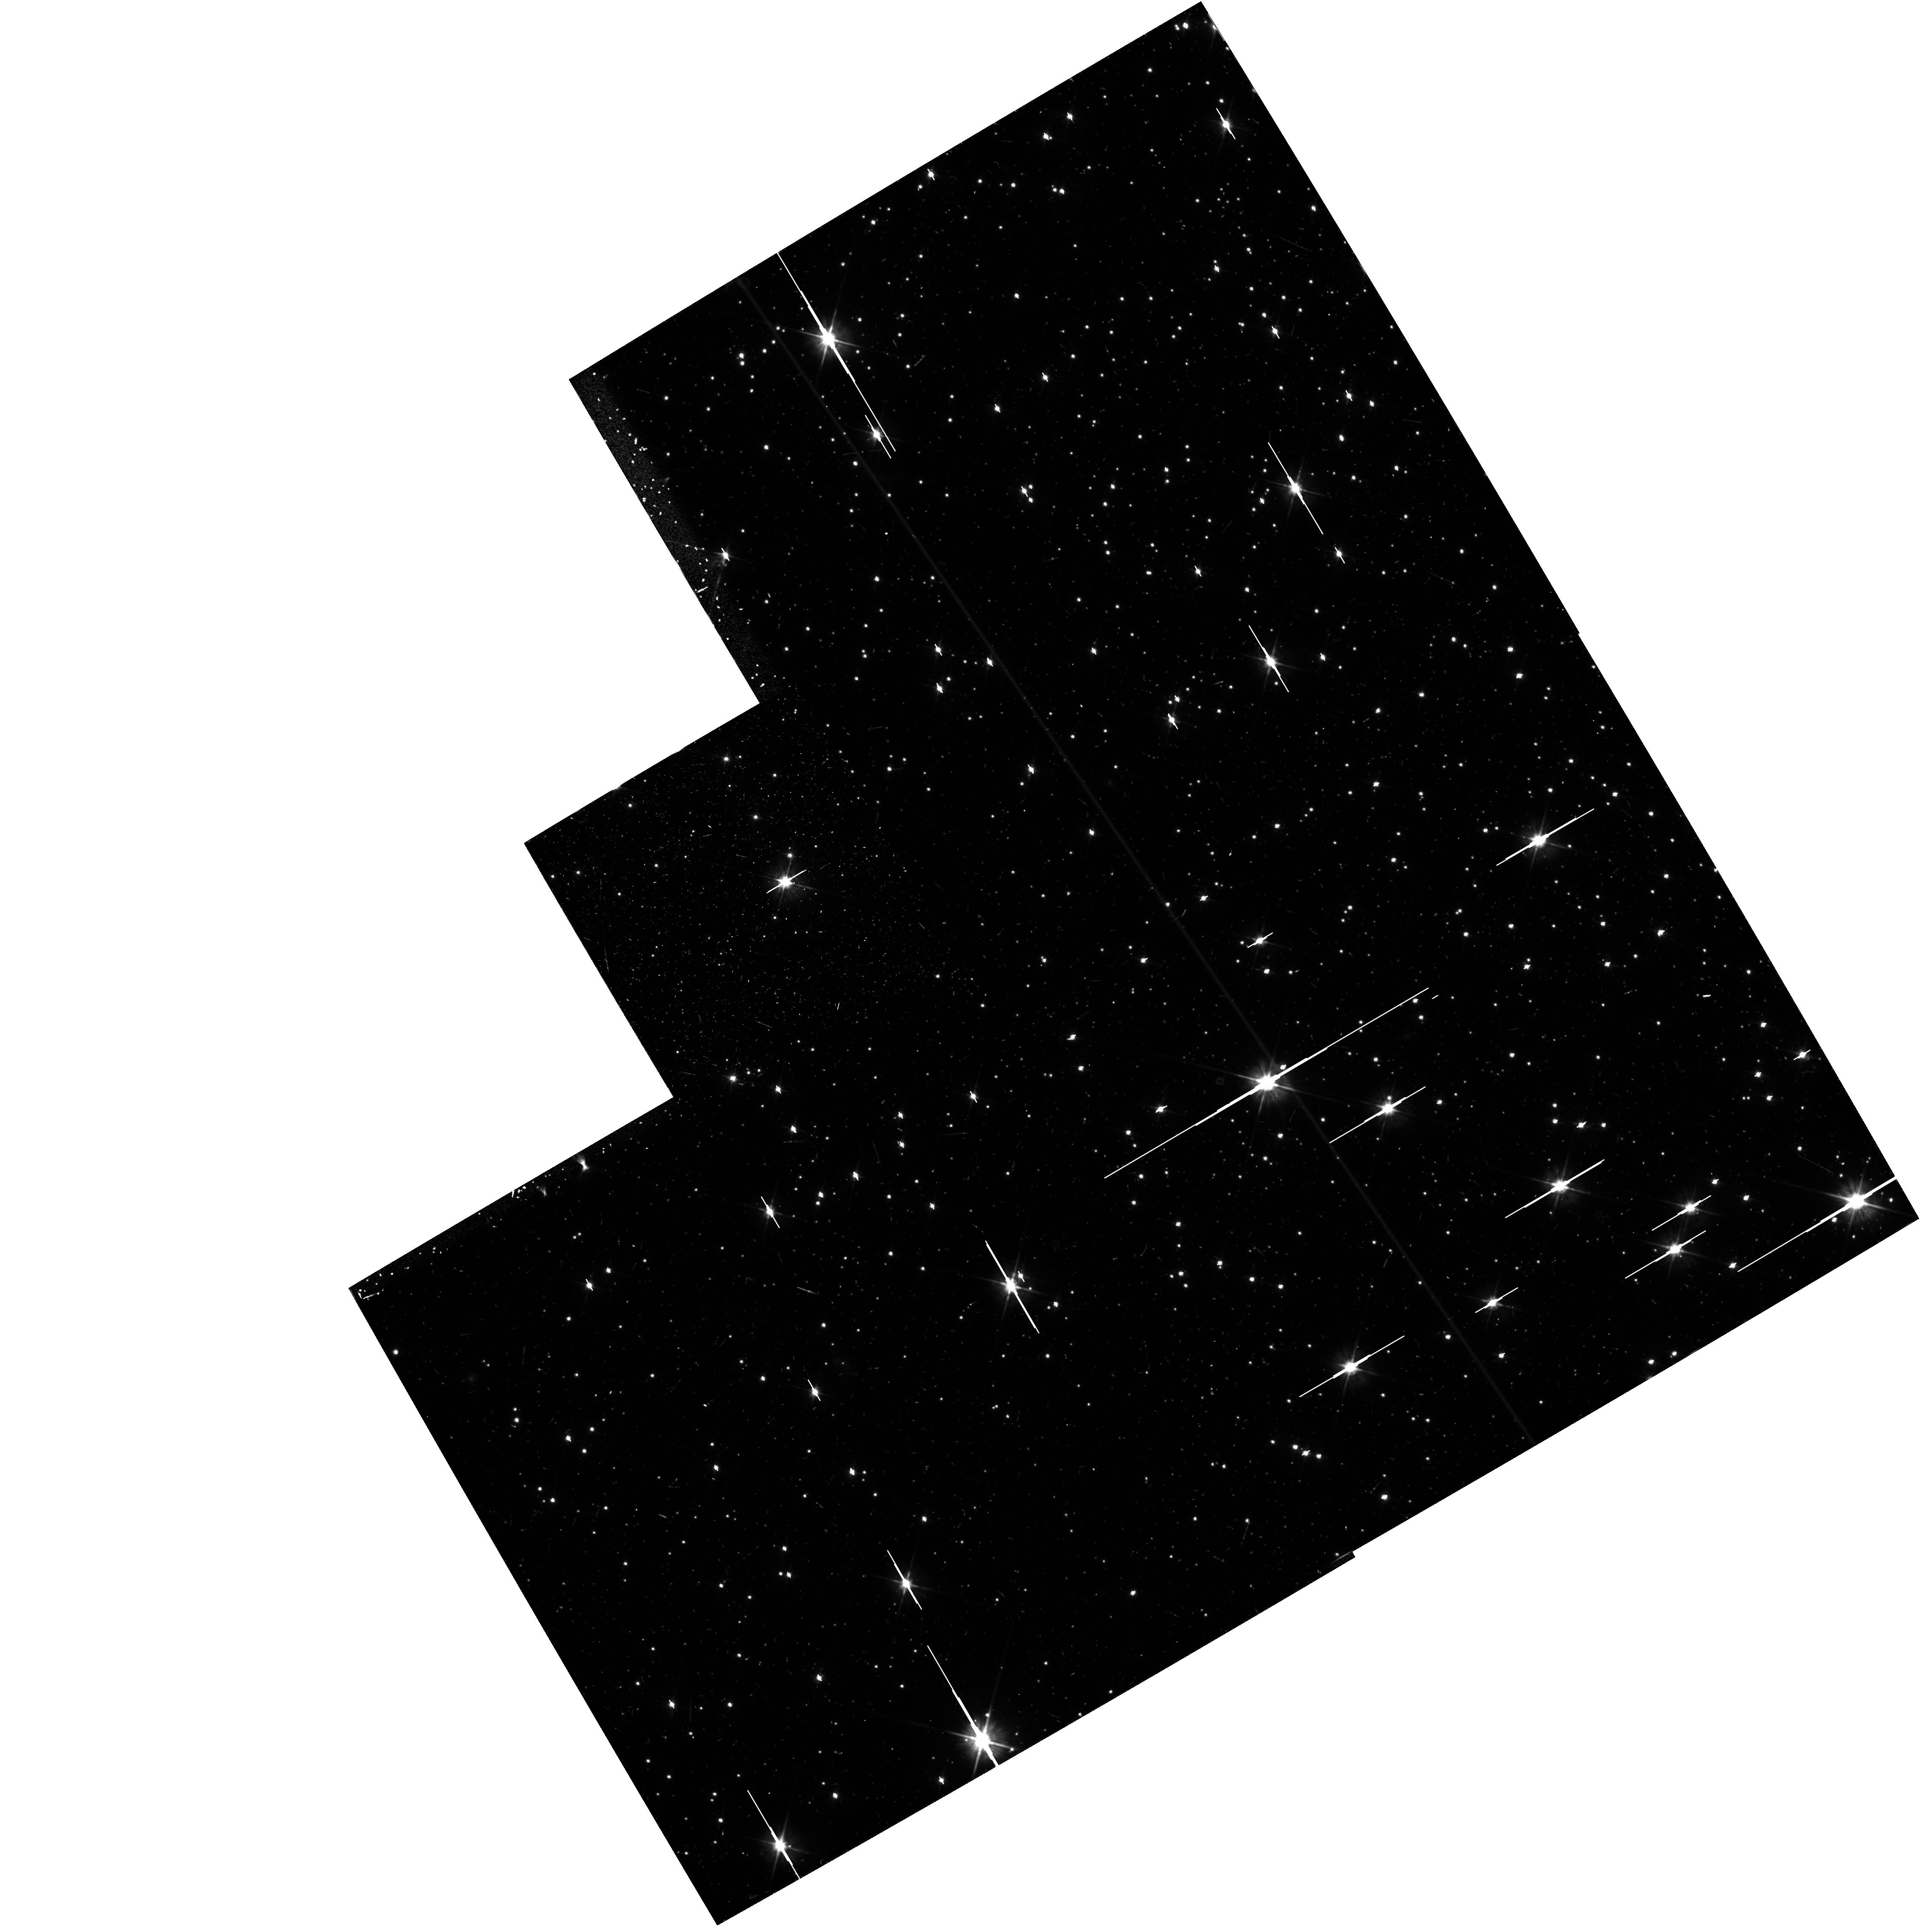
Target: NGC6397-OUTER. Instrument: WFPC2/PC. Filter: F555W. Exposure: 17 min. Observation ID: hst_5138_0b_wfpc2_pc_f555w_u2dg0b

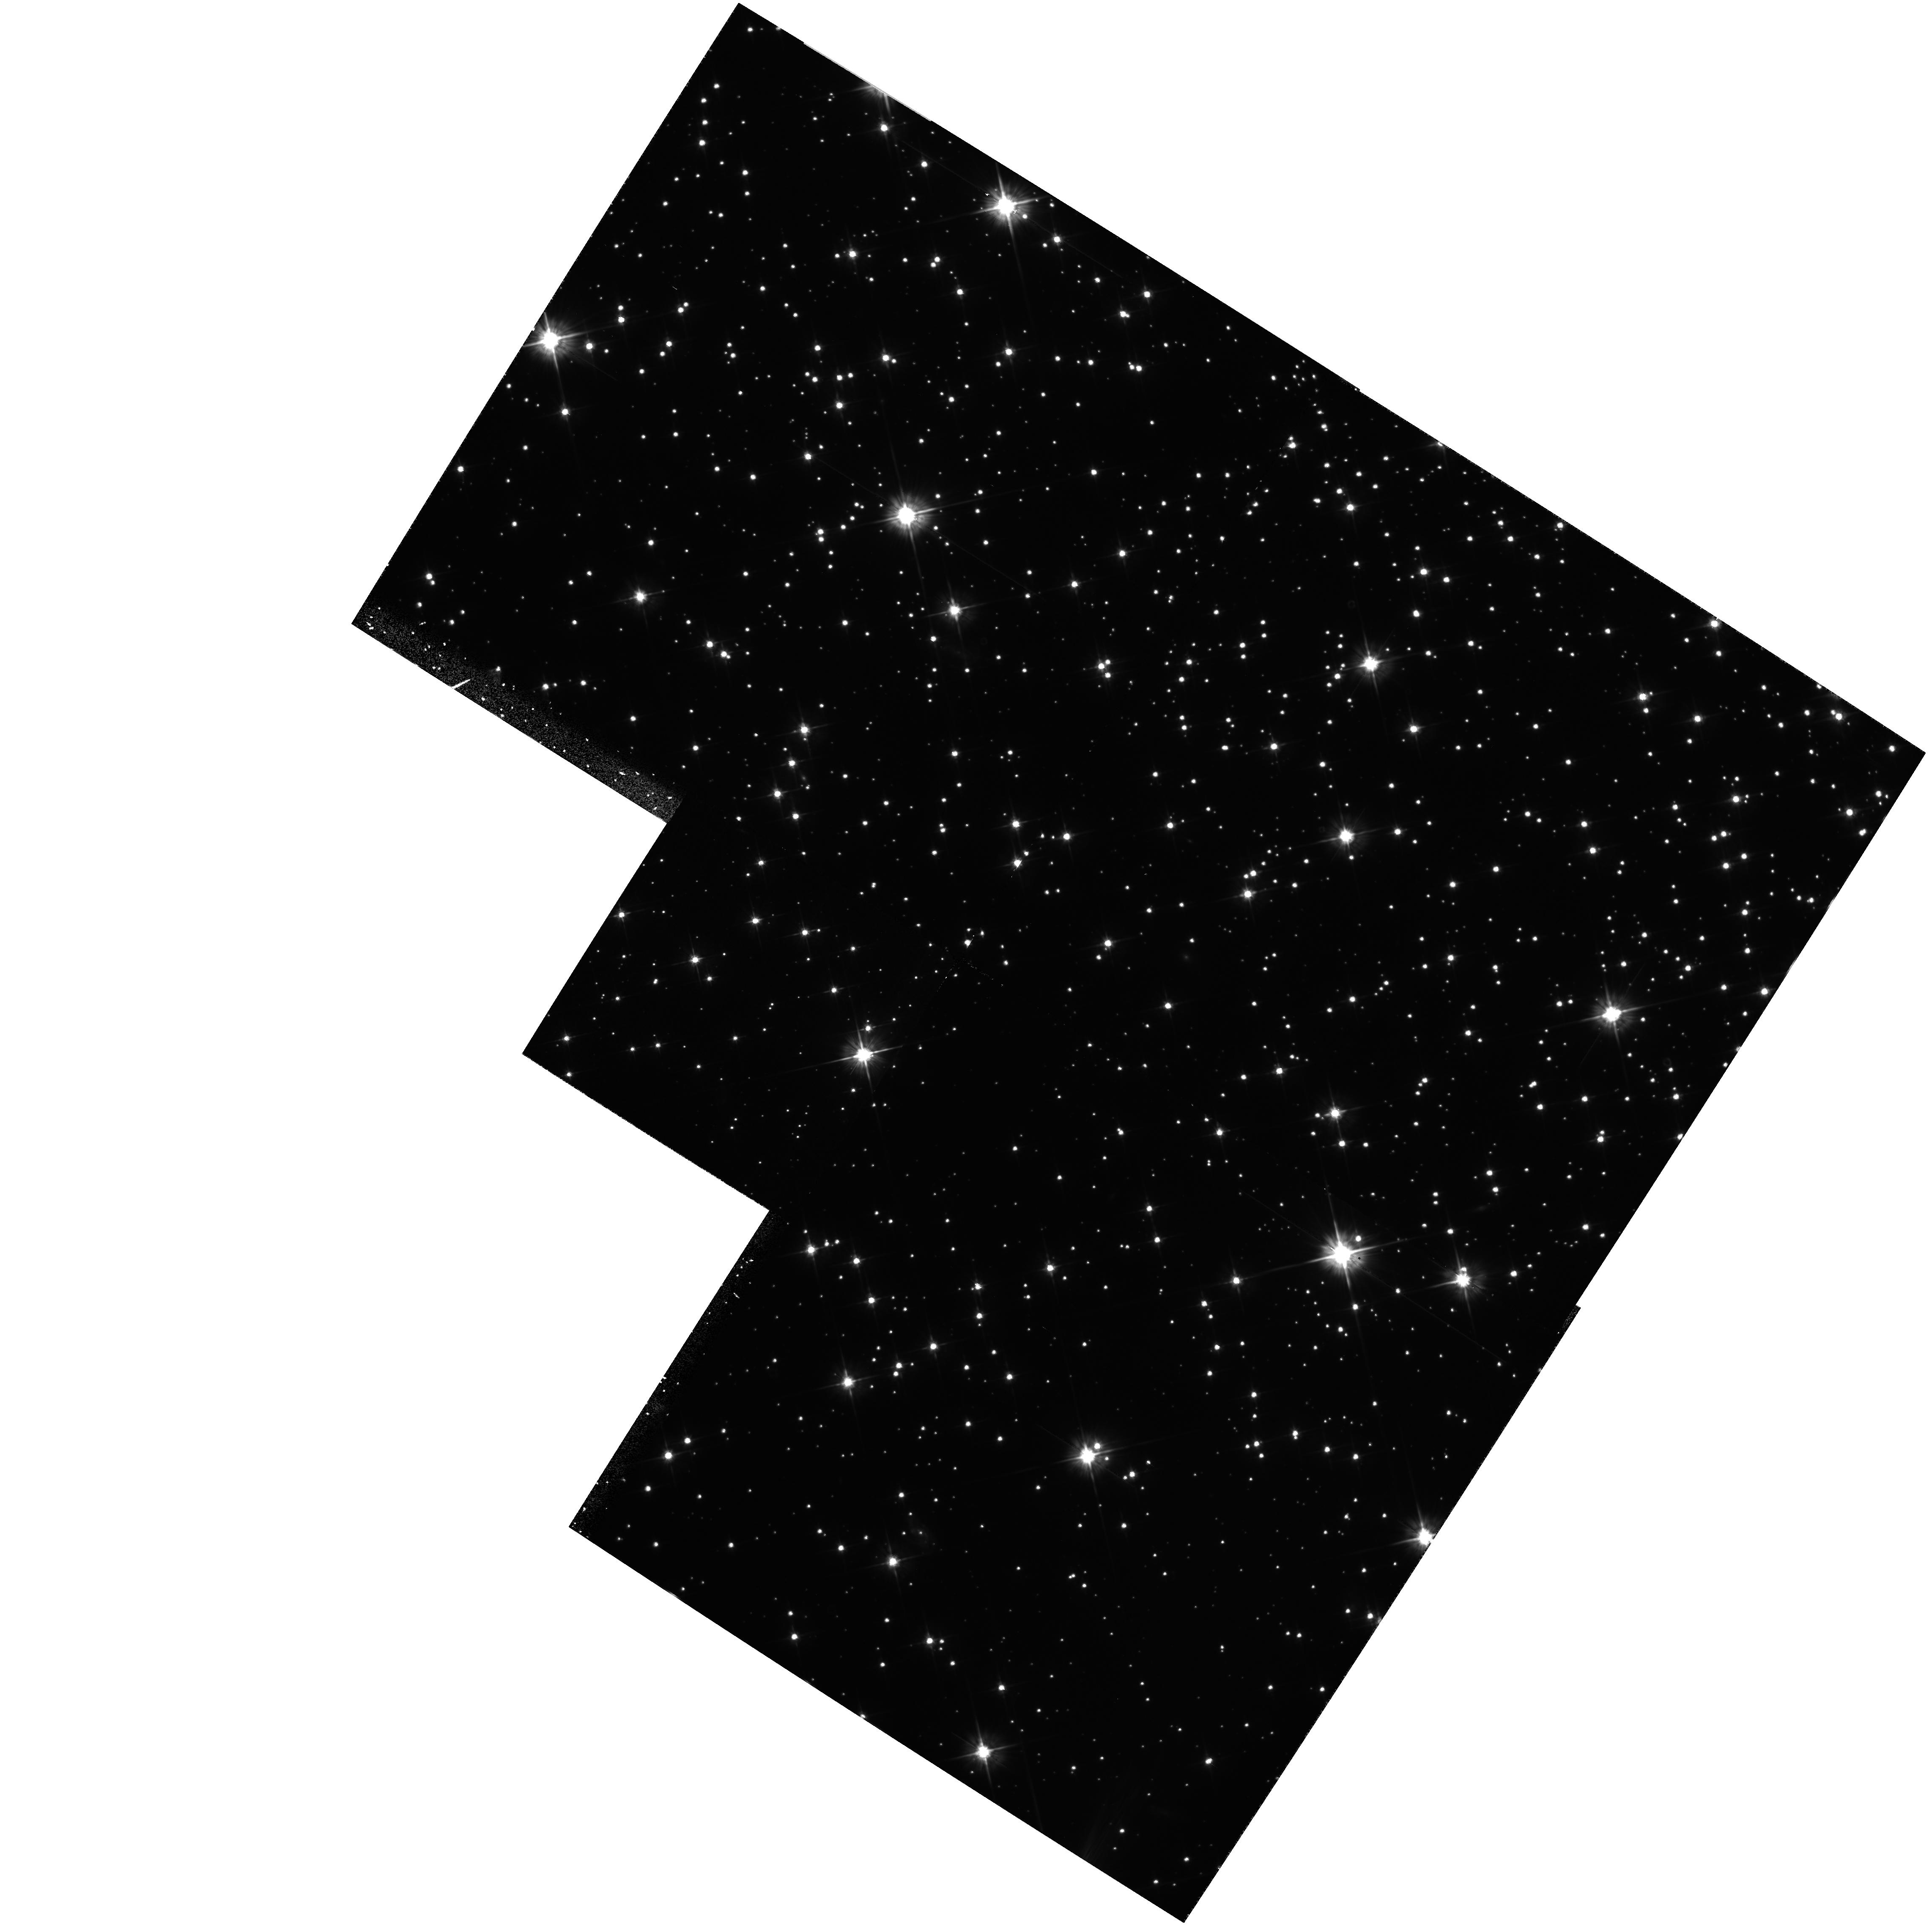
Target: NGC6397-WFPC2. Instrument: WFPC2/PC. Filter: F555W. Exposure: 1.6 h. Observation ID: hst_5138_0q_wfpc2_pc_f555w_u2dg0q

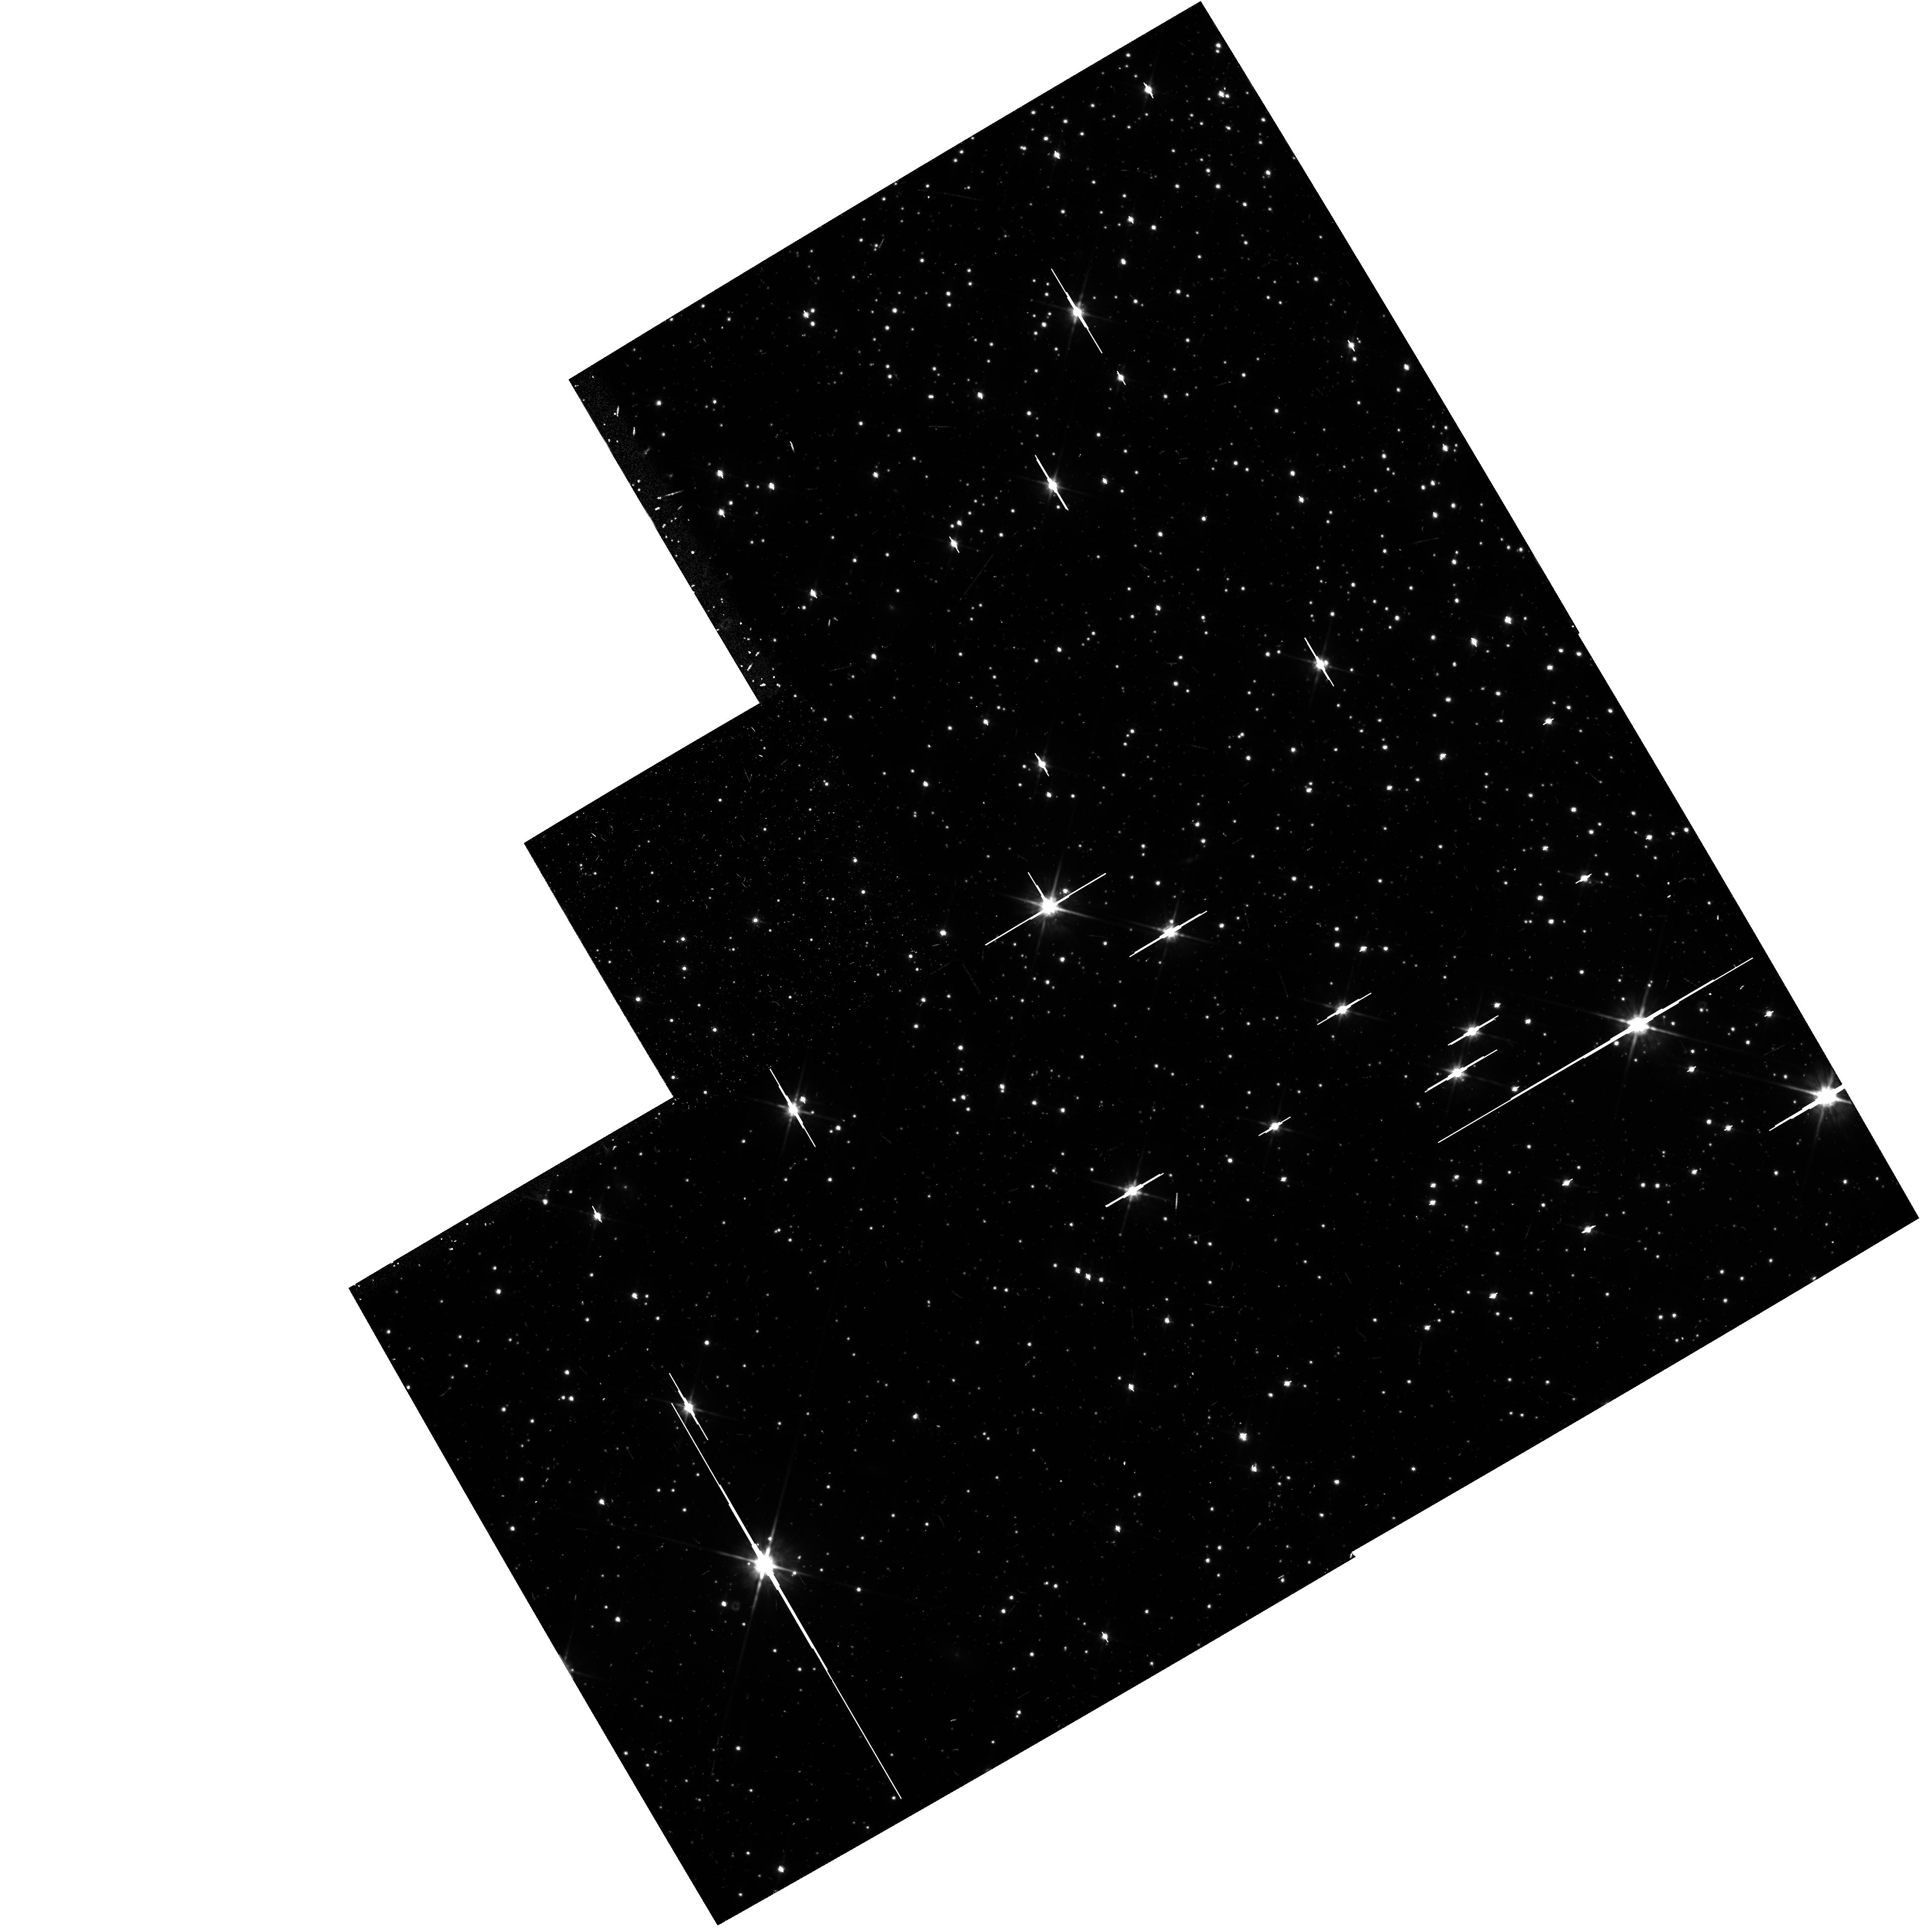
Target: NGC6397-OUTER. Instrument: WFPC2/PC. Filter: F814W. Exposure: 15 min. Observation ID: hst_5138_0o_wfpc2_pc_f814w_u2dg0o

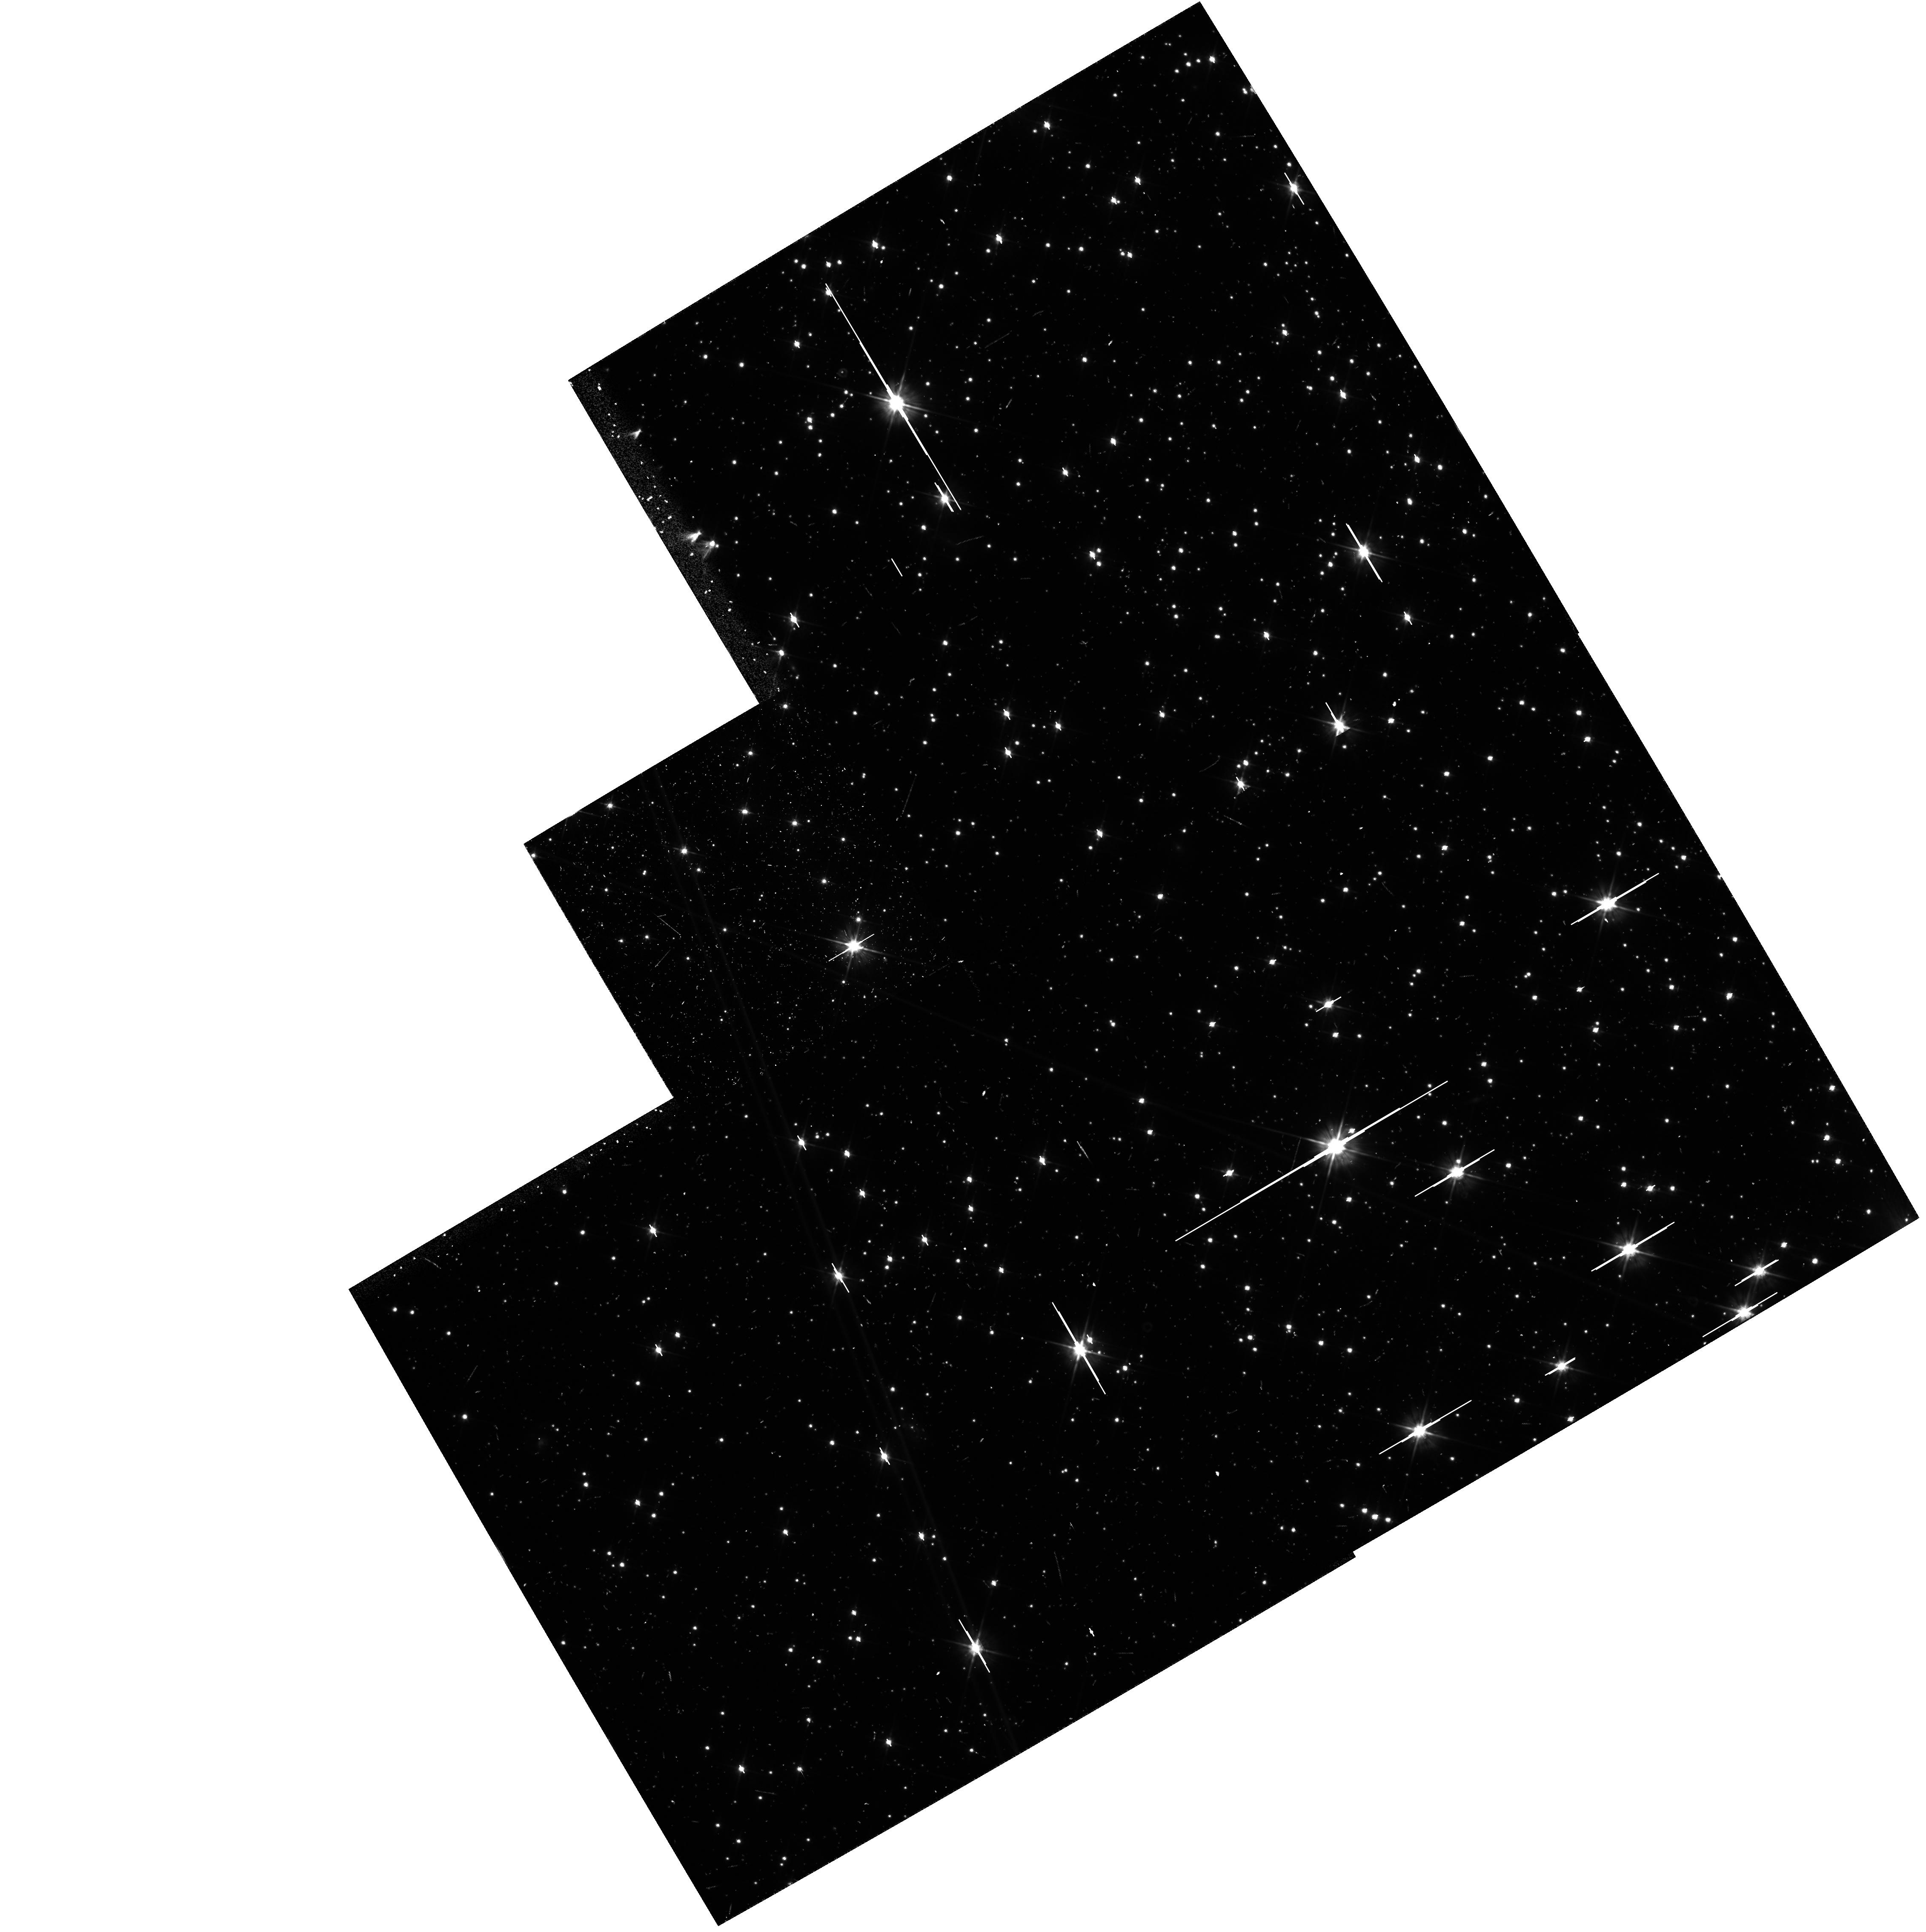
Target: NGC6397-OUTER. Instrument: WFPC2/PC. Filter: F555W. Exposure: 15 min. Observation ID: hst_5138_02_wfpc2_pc_f555w_u2dg02

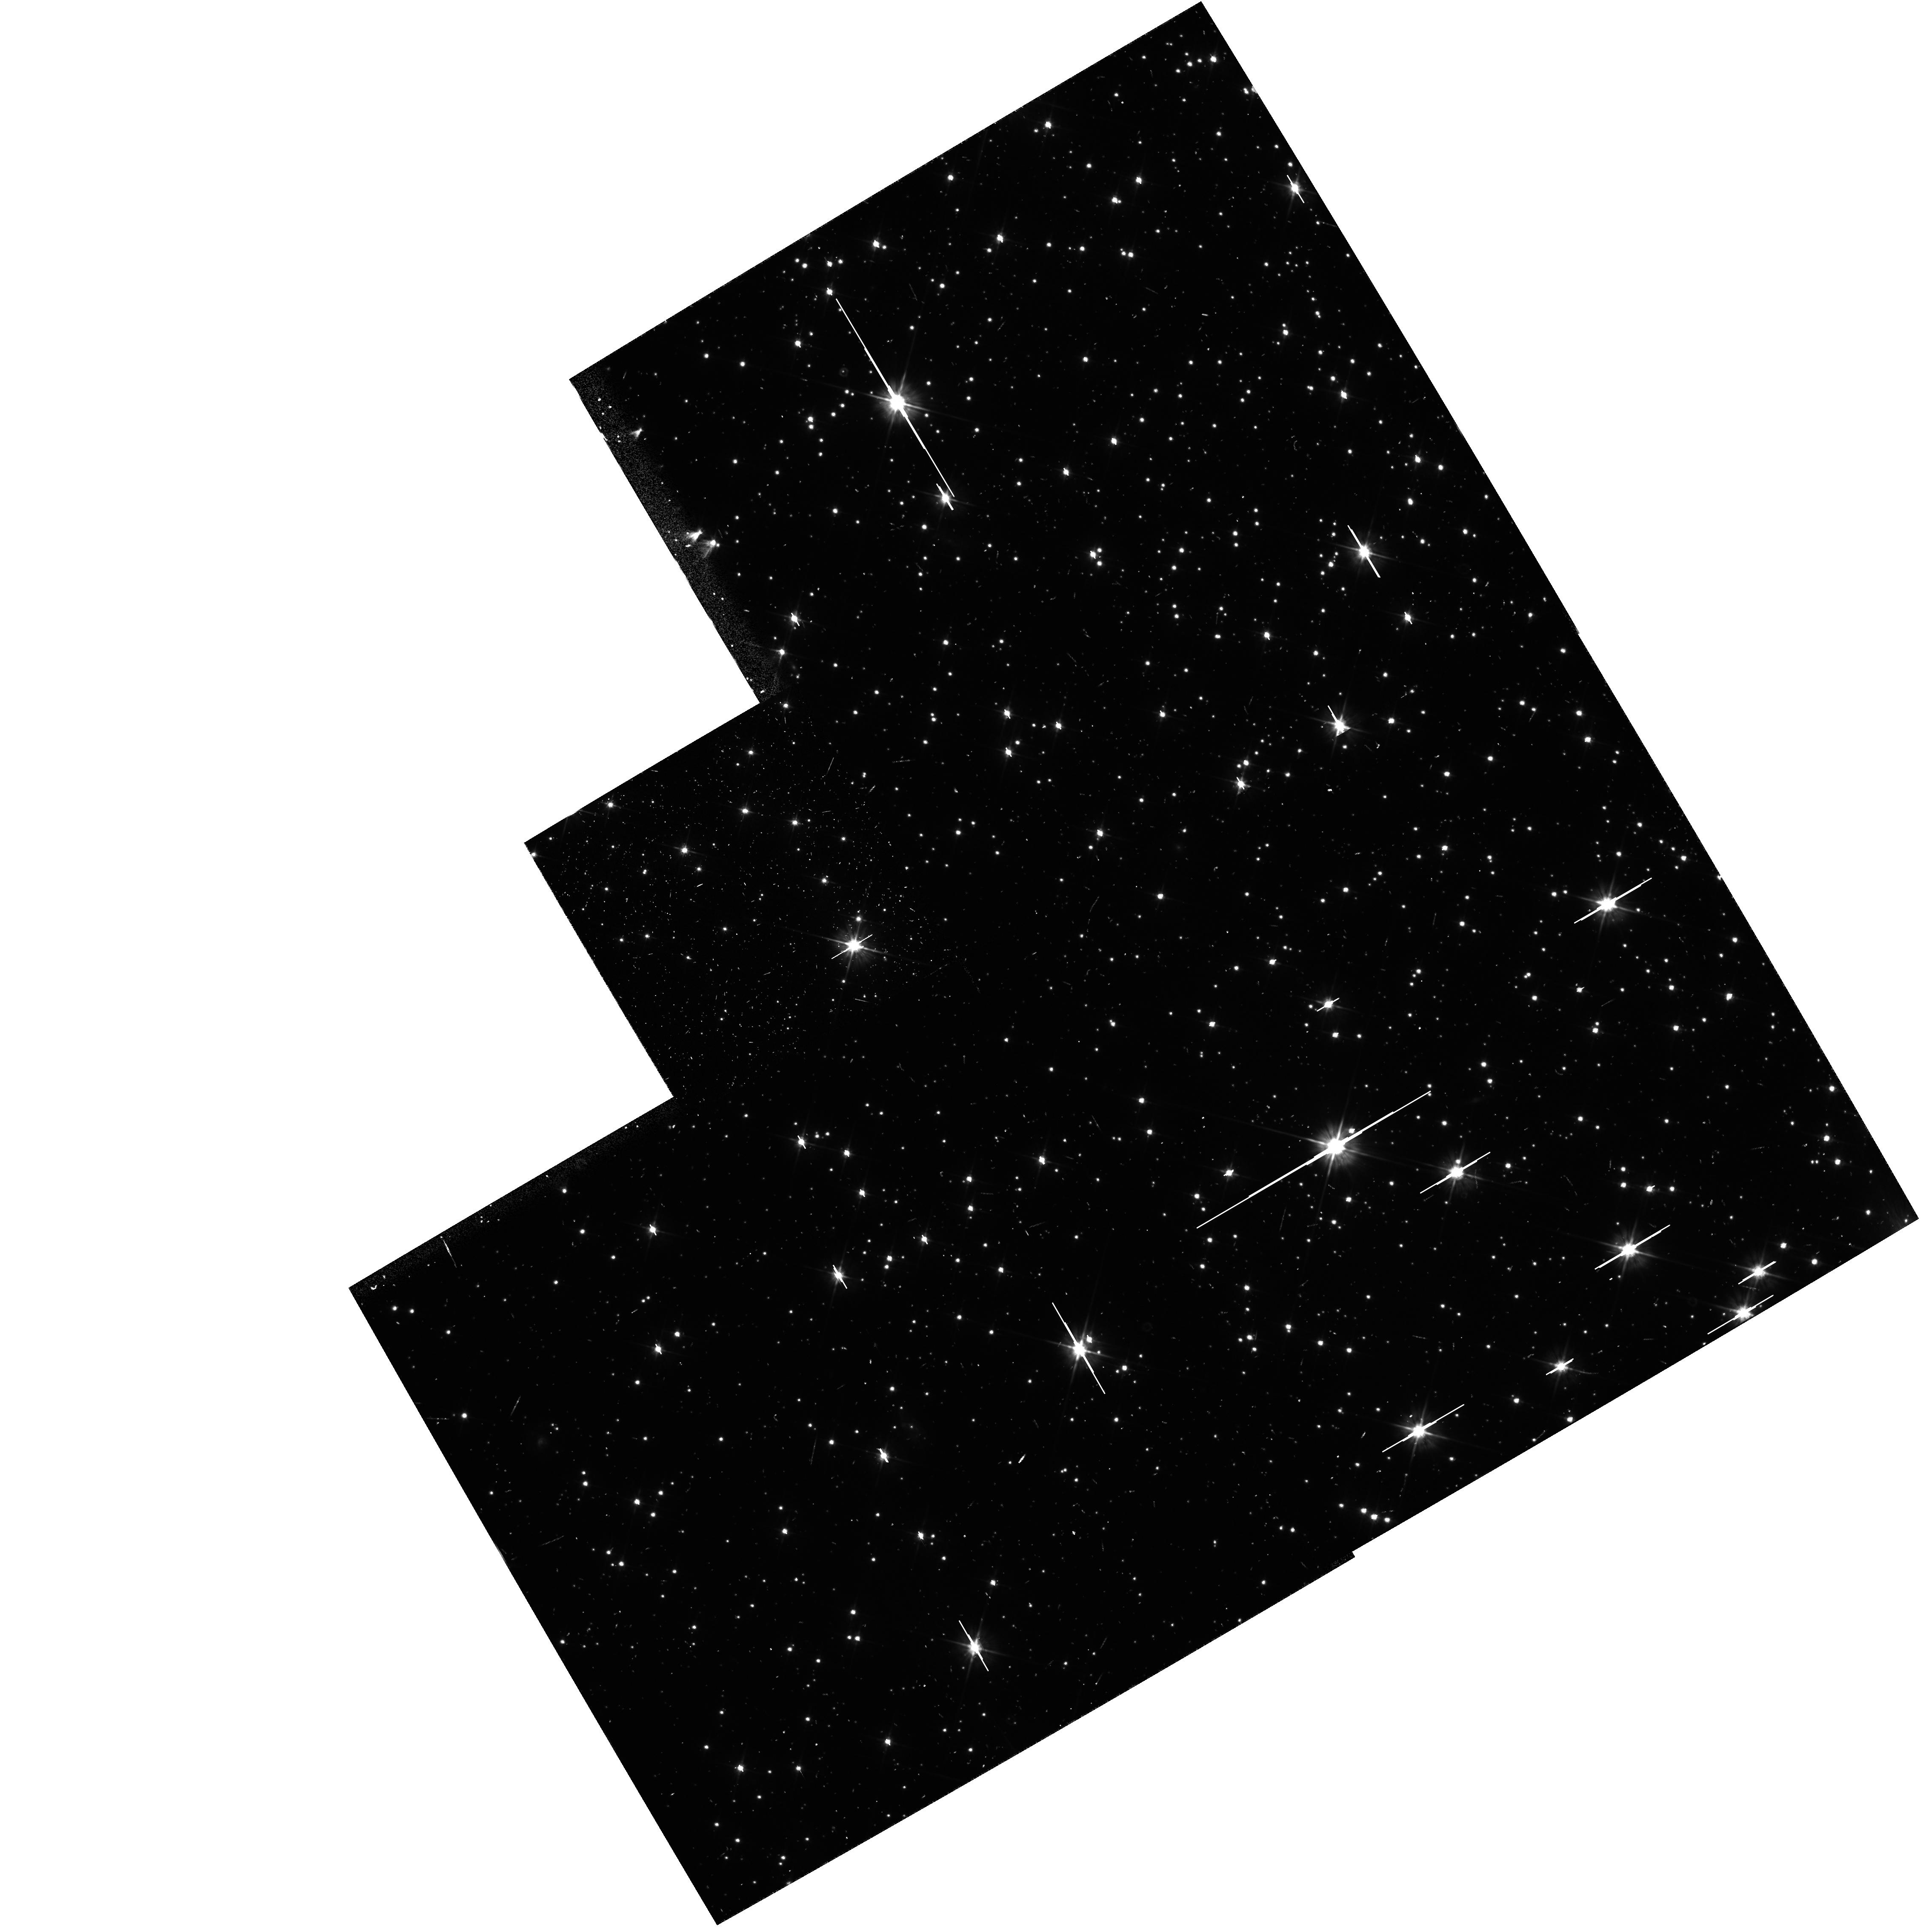
Target: NGC6397-OUTER. Instrument: WFPC2/PC. Filter: F555W. Exposure: 13 min. Observation ID: hst_5138_04_wfpc2_pc_f555w_u2dg04

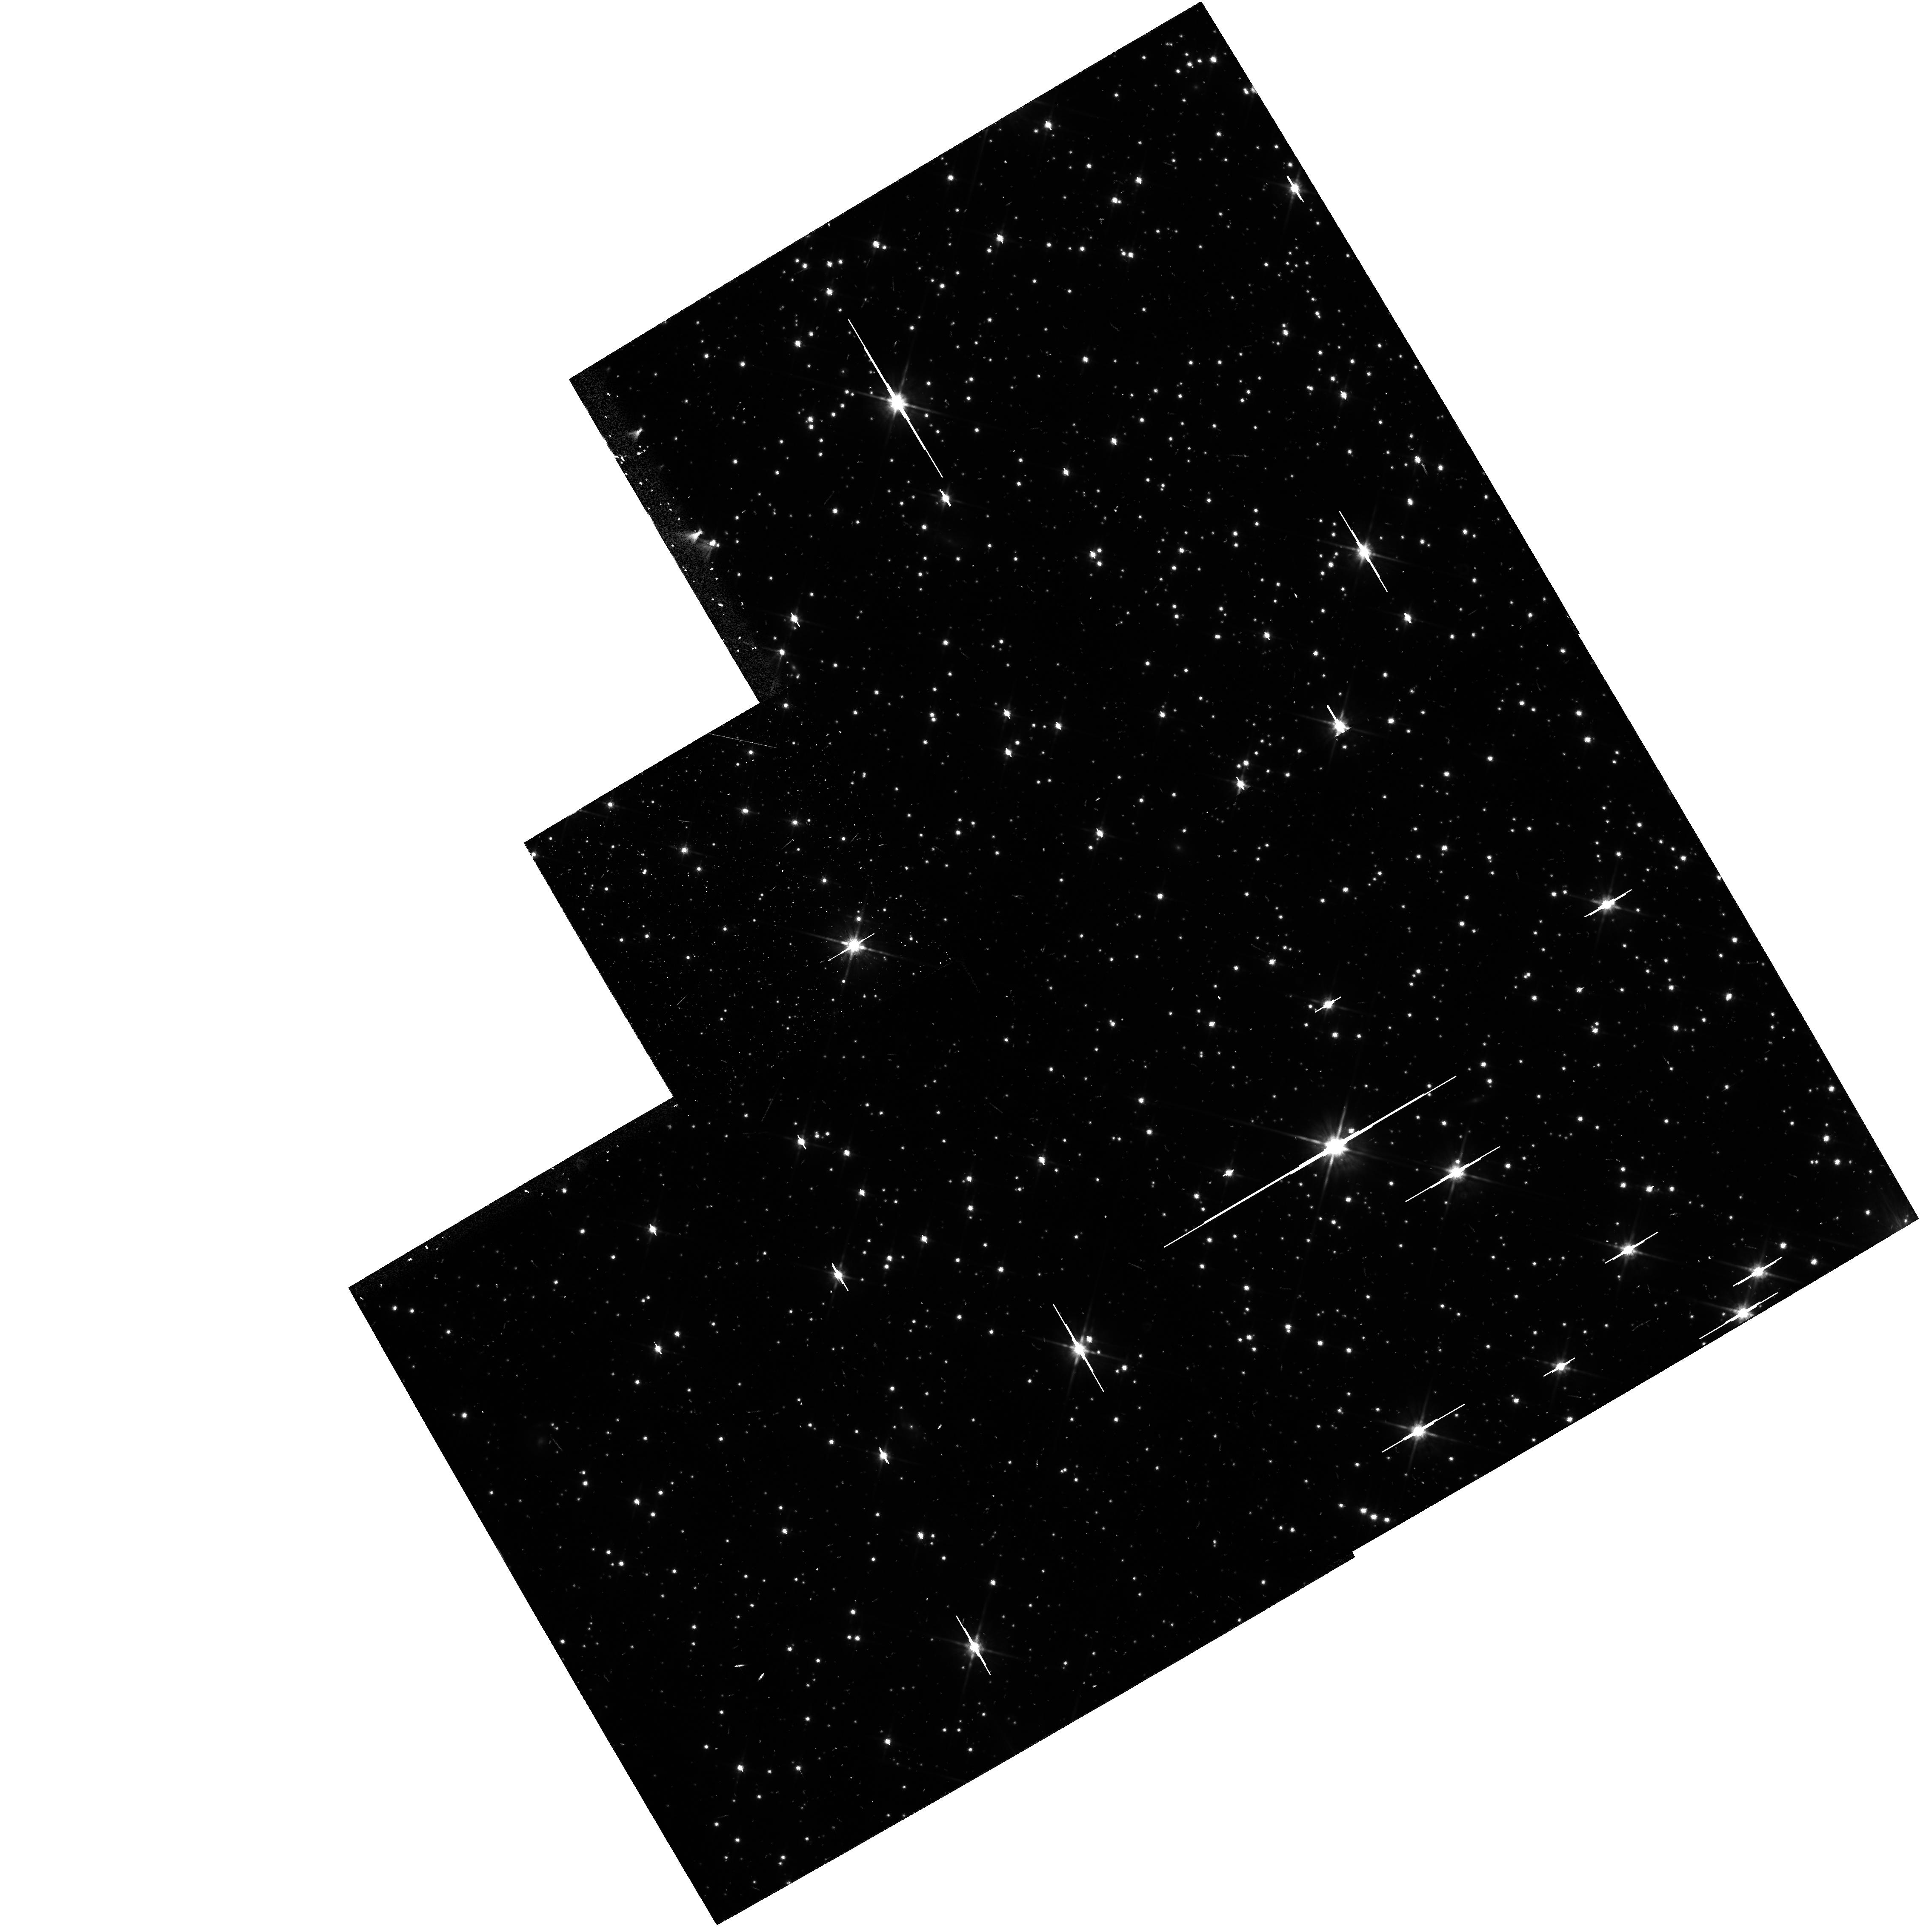
Target: NGC6397-OUTER. Instrument: WFPC2/PC. Filter: F814W. Exposure: 15 min. Observation ID: hst_5138_08_wfpc2_pc_f814w_u2dg08

A DEEP COLOR-MAGNITUDE ARRAY OF NGC 6397 (PI: King, Ivan R.)

FOC f/96 exposures will be taken in B and V, 1 hr each, in 3 fields near the center of NGC 6397. The aim is to determine a faint color-magnitude array, as well as a faint luminosity function and the relative density distribution of faint stars of different magnitudes. This program should reach the lower termination of the main sequence and a large part of the white dwarf sequence. Parallel exposures with WFPC2 will all be pointed at the same field. With 2 hr in V and 4 hr in I, this should reach the faintest stars ever observed in a globular cluster.